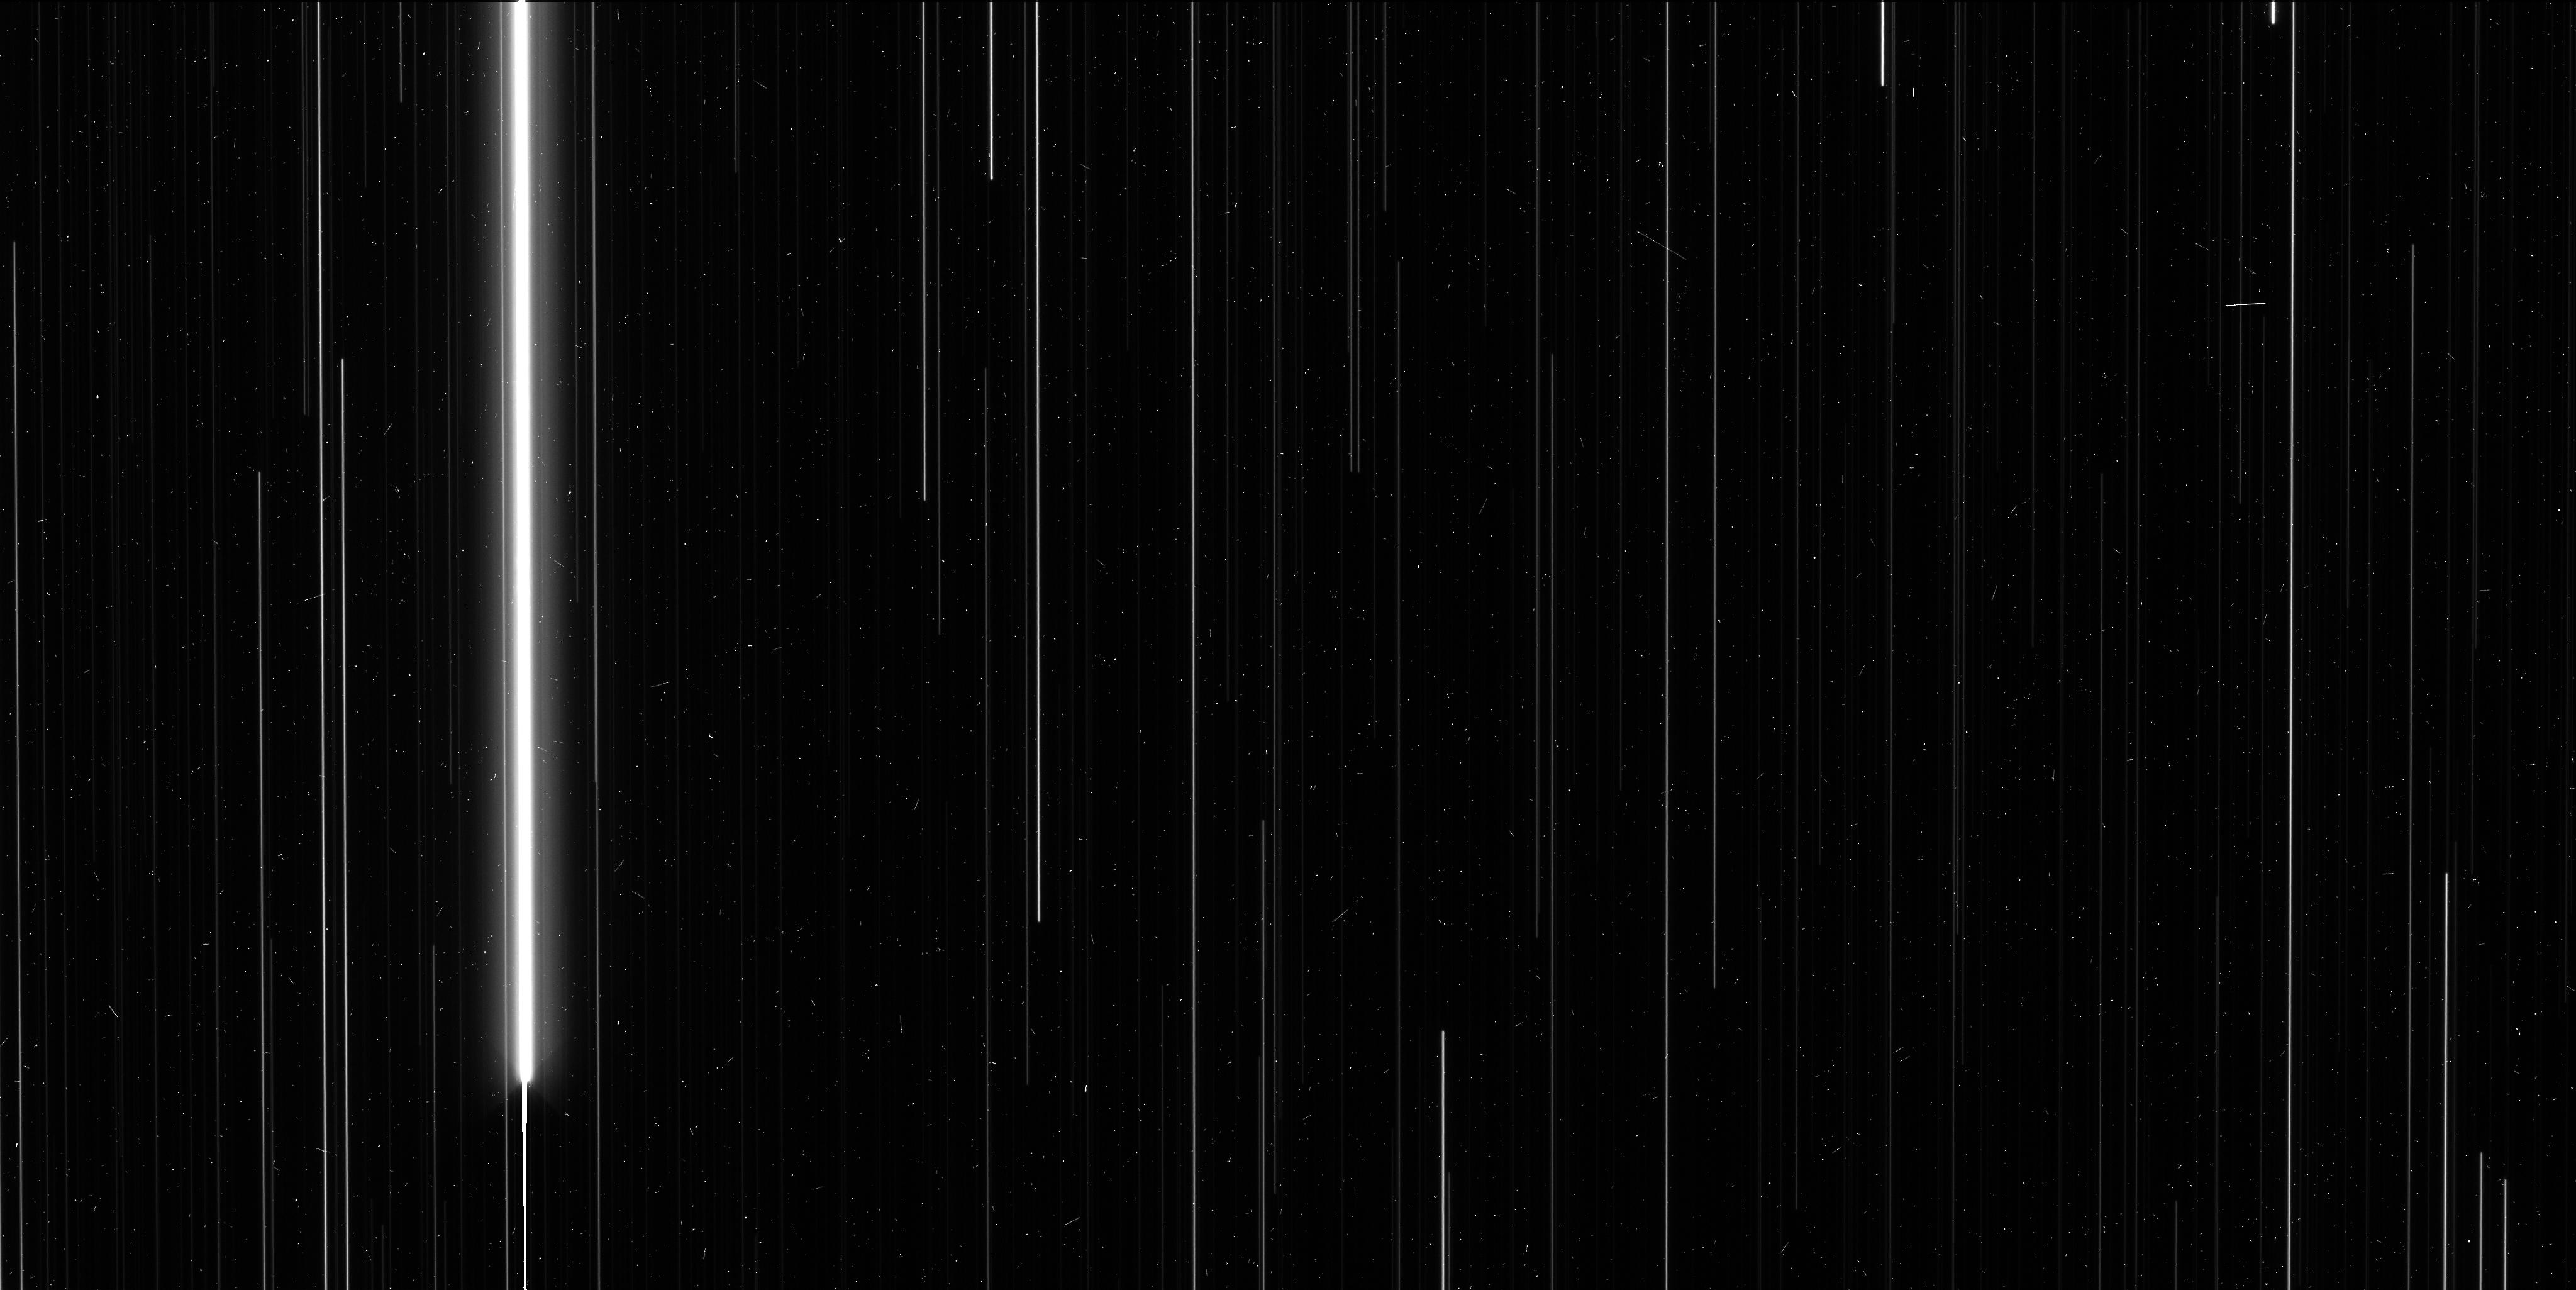
Target: V-WZ-SGR-OFF. Instrument: WFC3/UVIS. Filter: F606W. Exposure: 6 min. Observation ID: ic8k14jlq

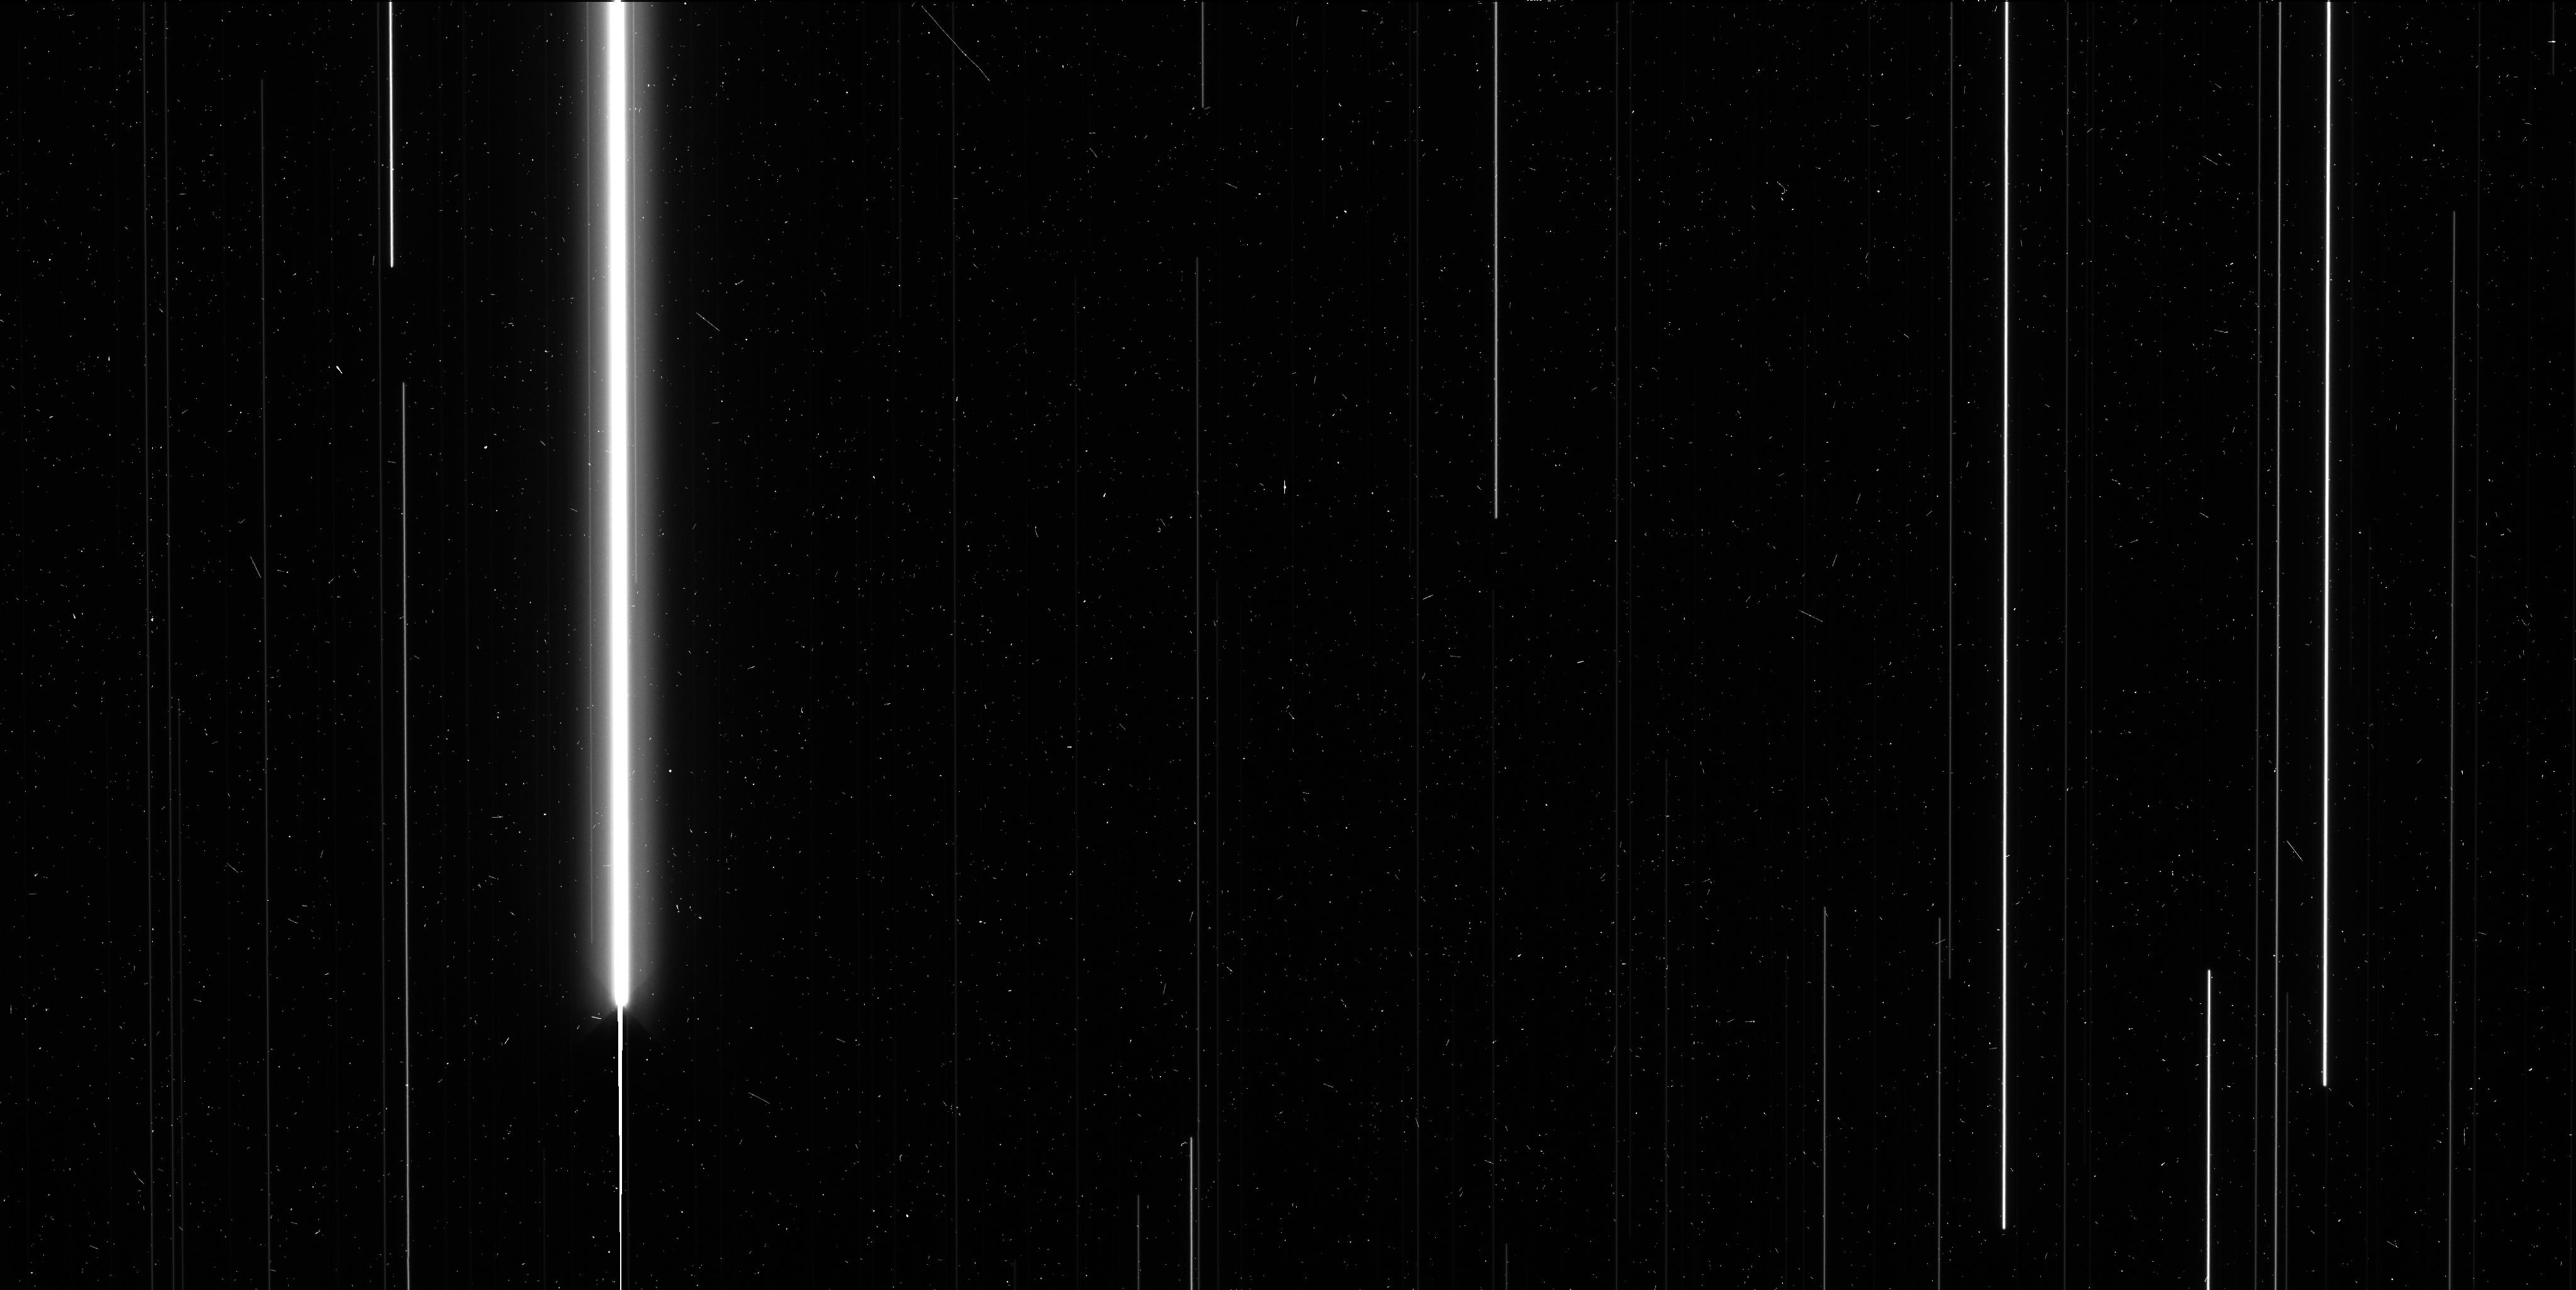
Target: V-X-PUP-OFF. Instrument: WFC3/UVIS. Filter: F606W. Exposure: 6 min. Observation ID: ic8k11tcq

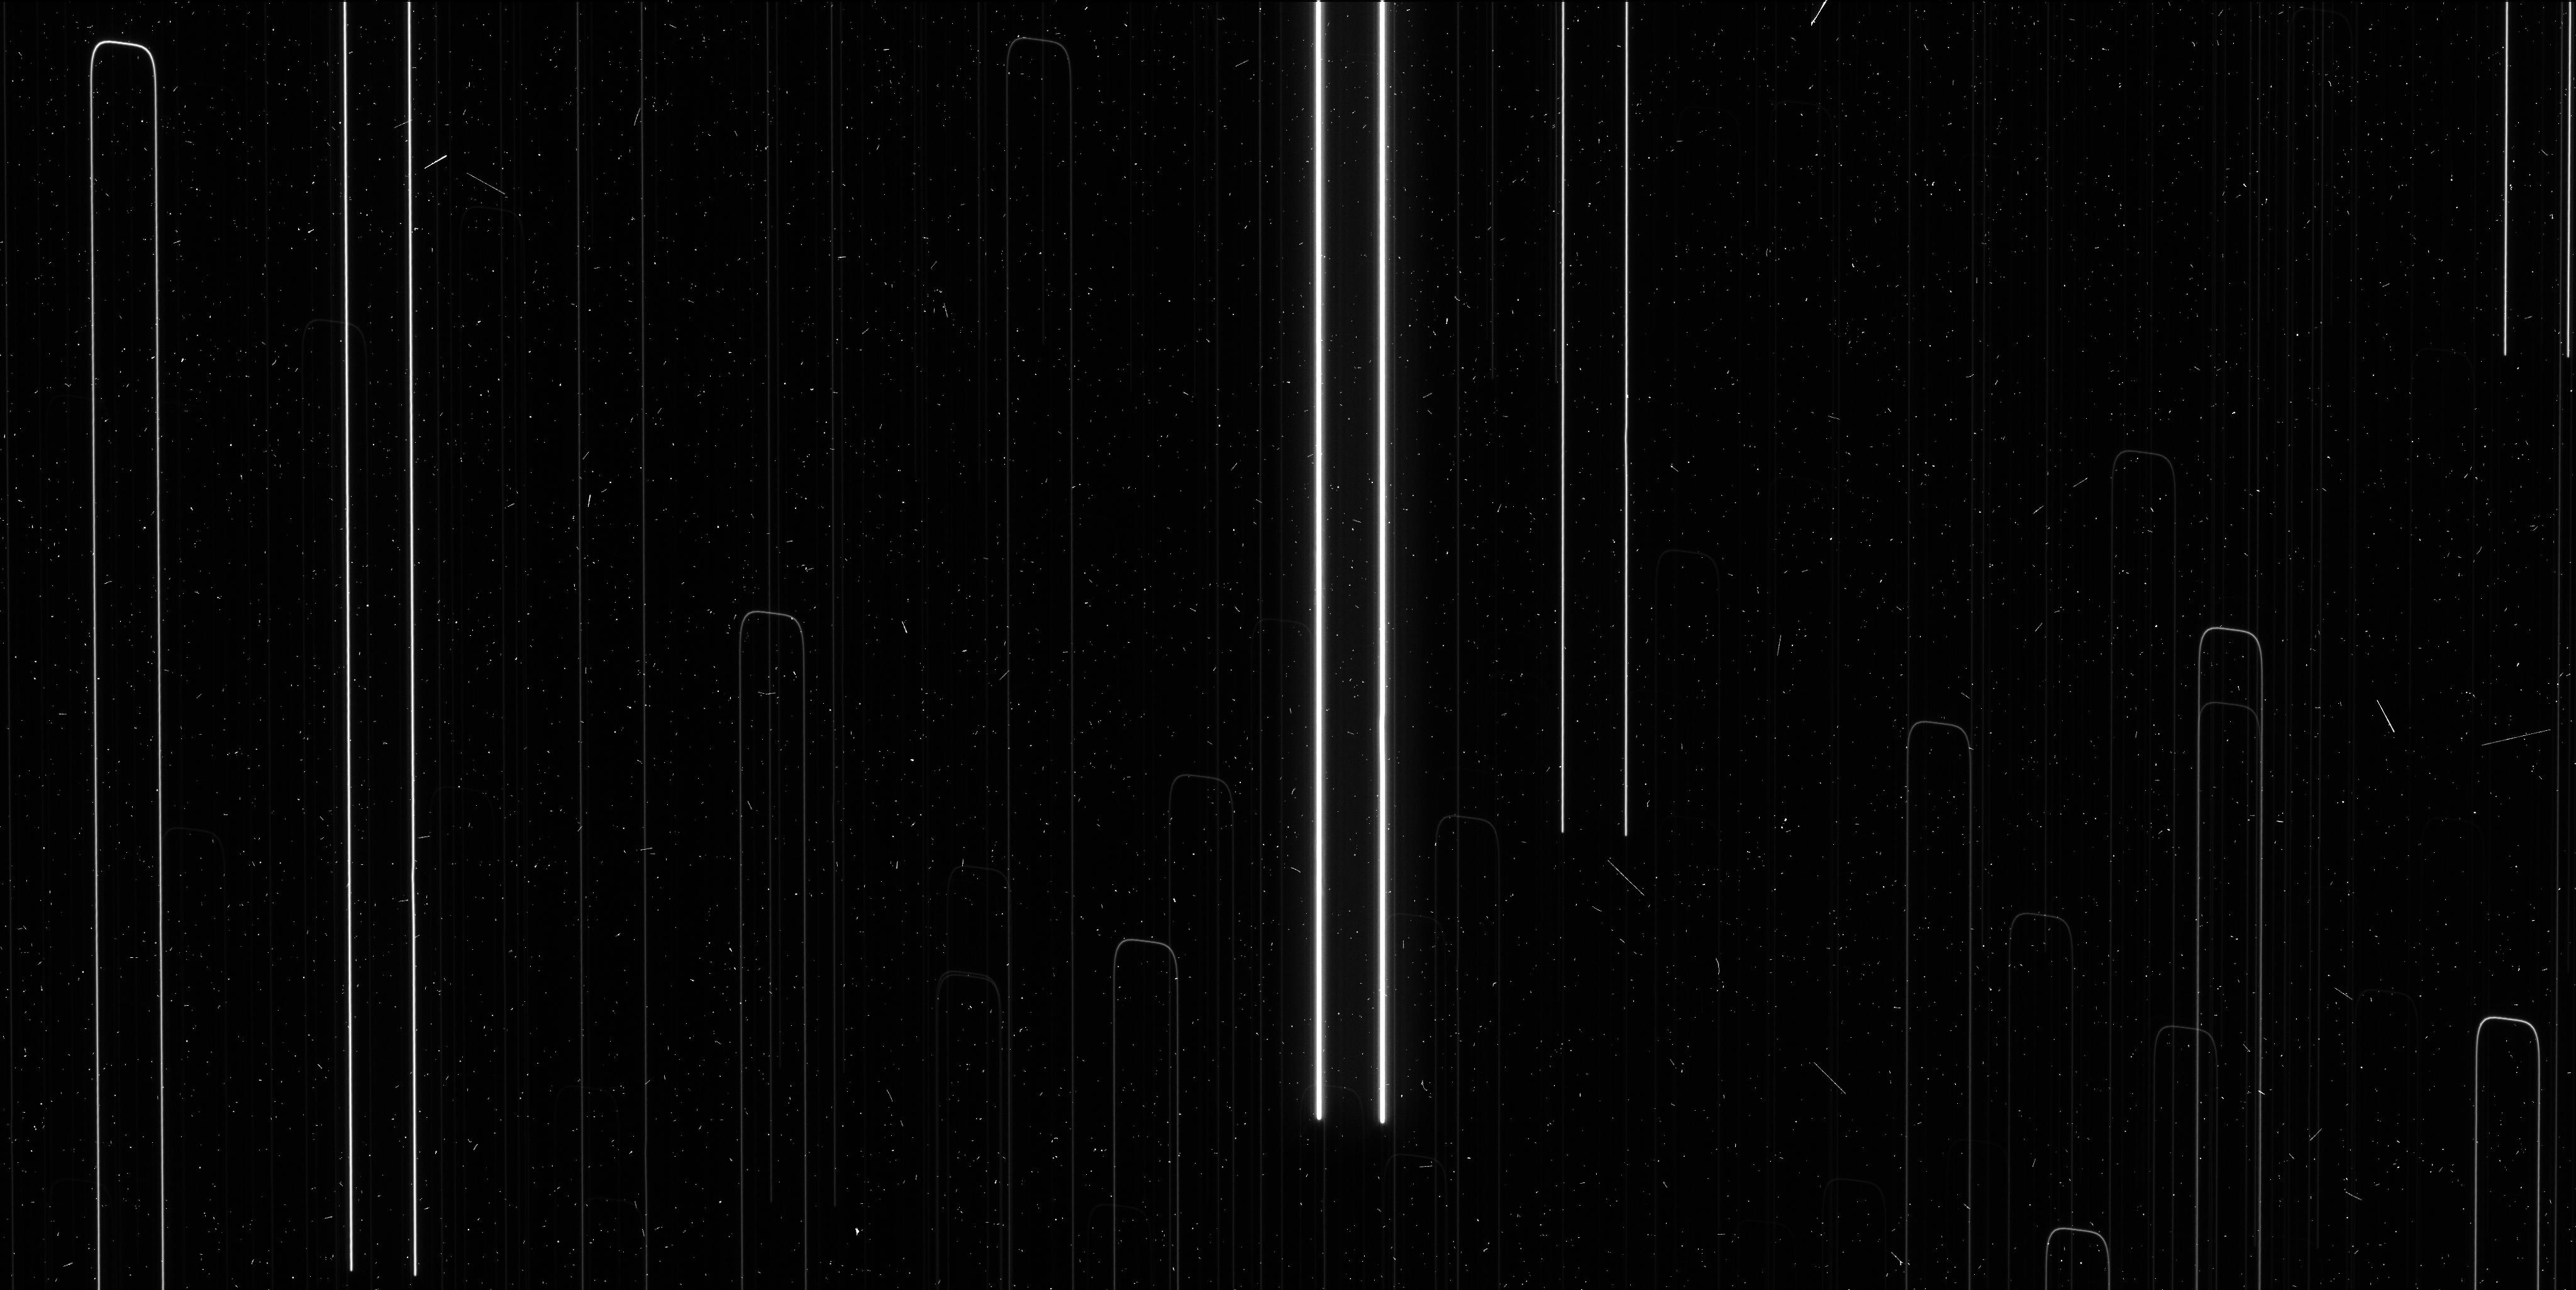
Target: V-YZ-CAR. Instrument: WFC3/UVIS. Filter: F621M. Exposure: 6 min. Observation ID: ic8k06bxq

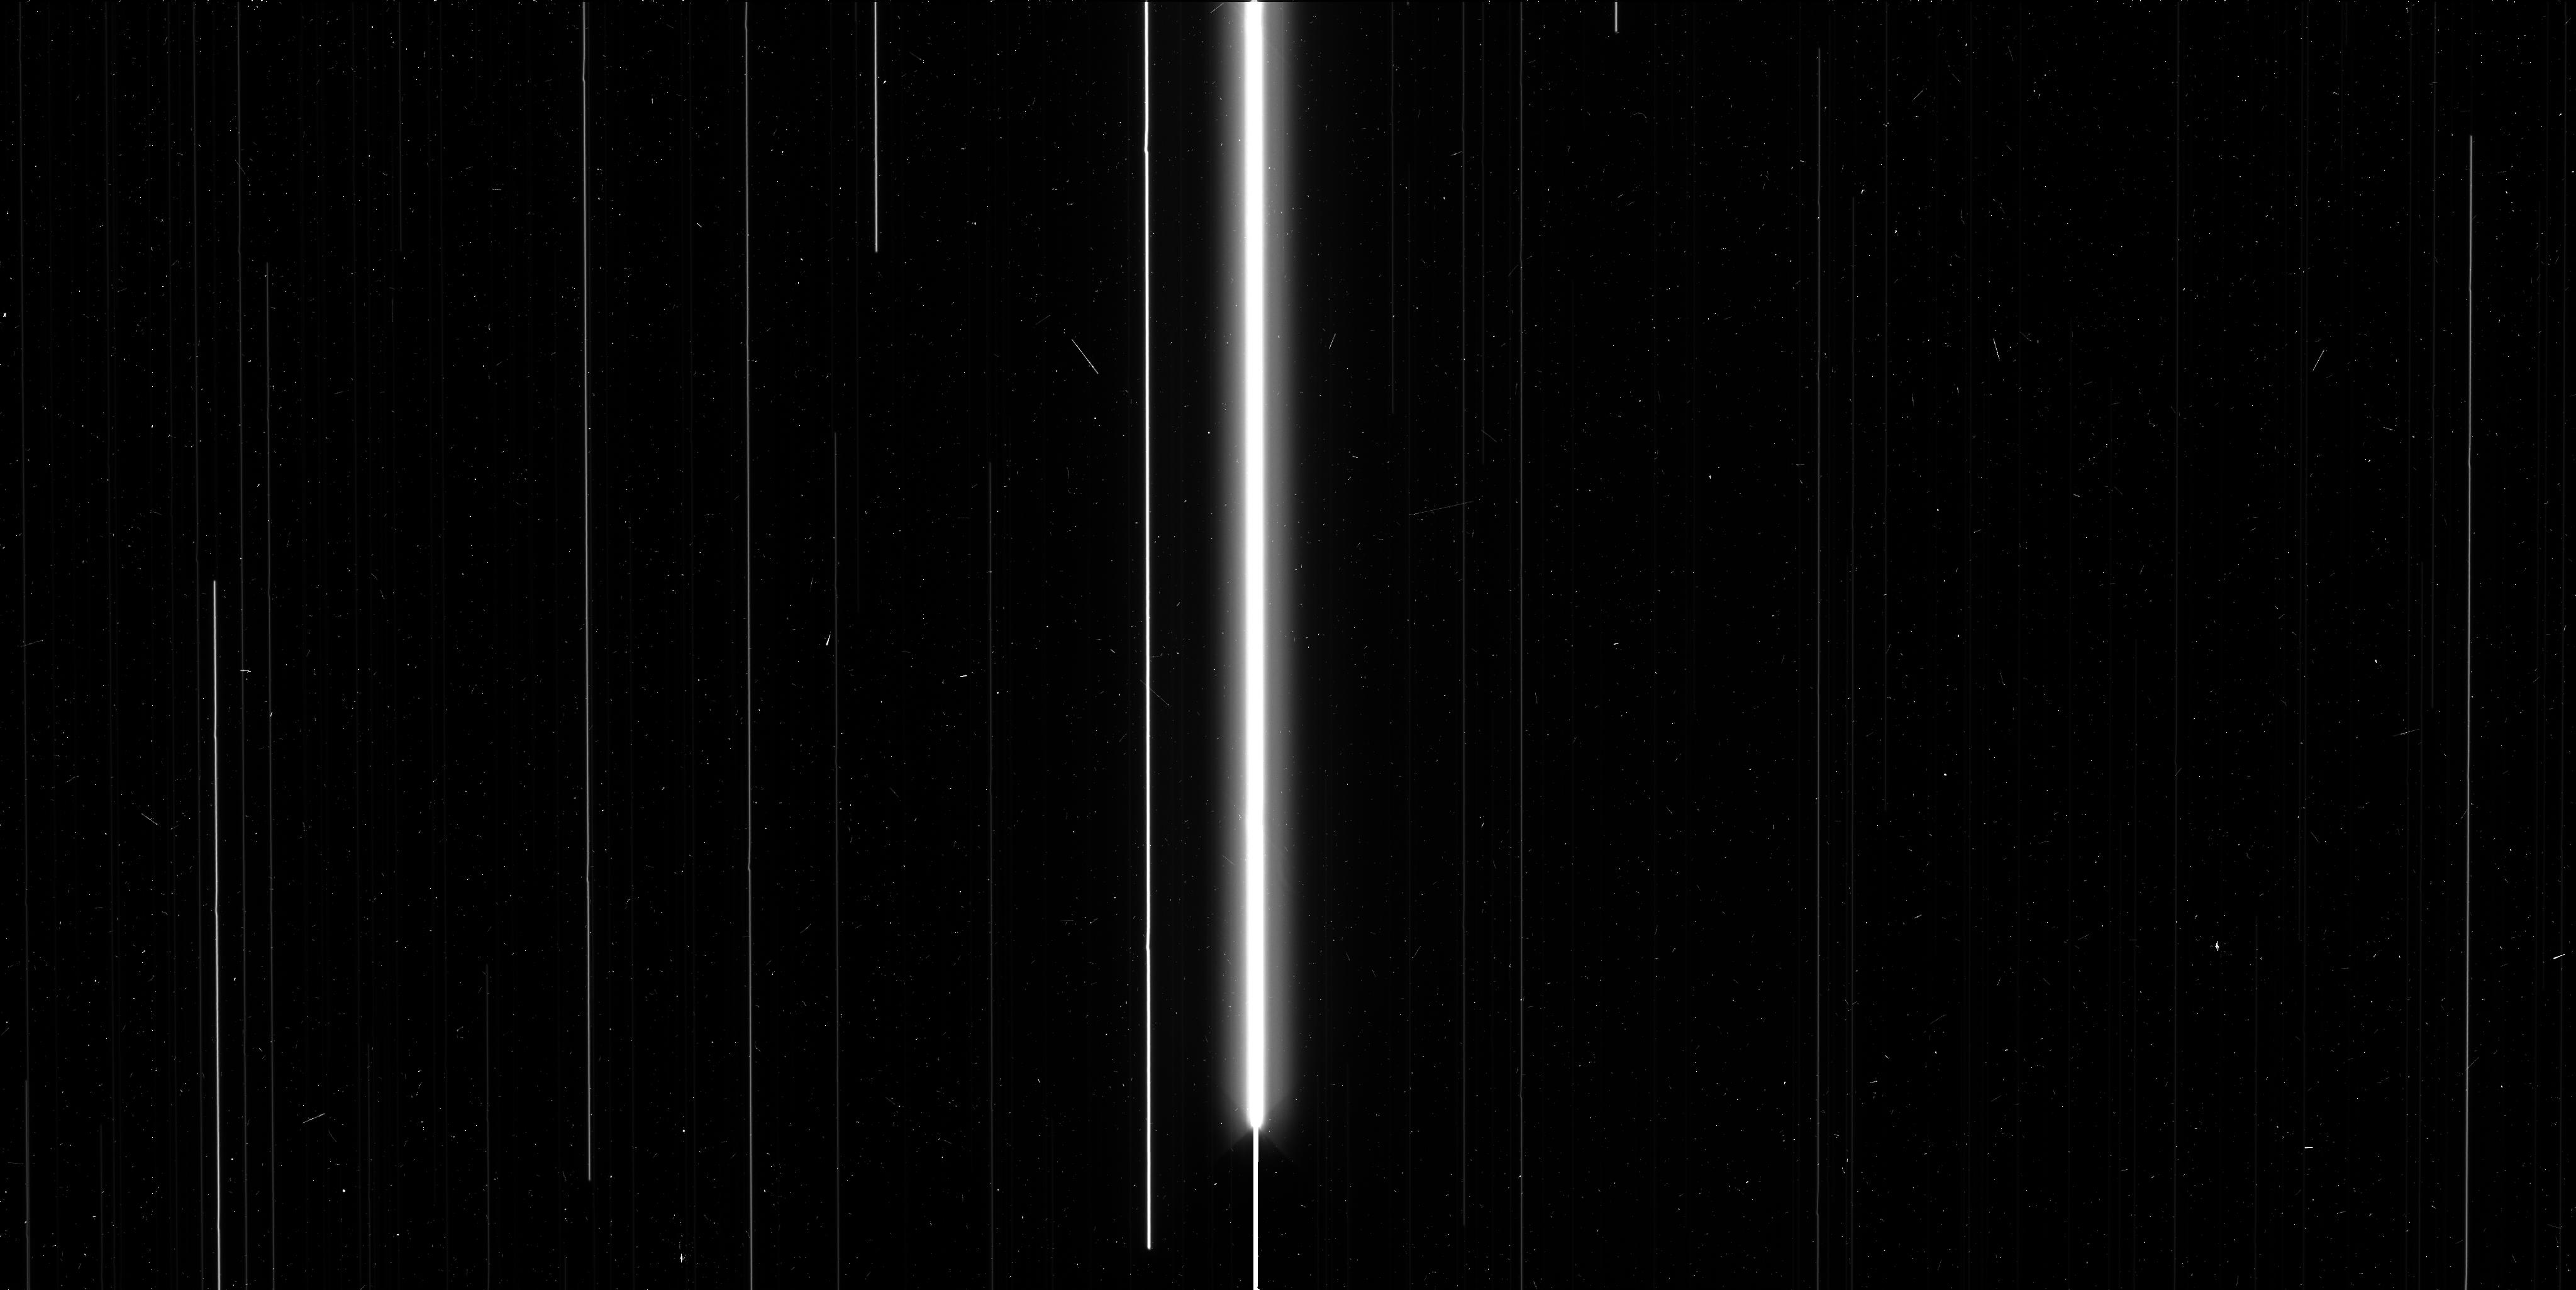
Target: V-VY-CAR. Instrument: WFC3/UVIS. Filter: F606W. Exposure: 6 min. Observation ID: ic8k07llq

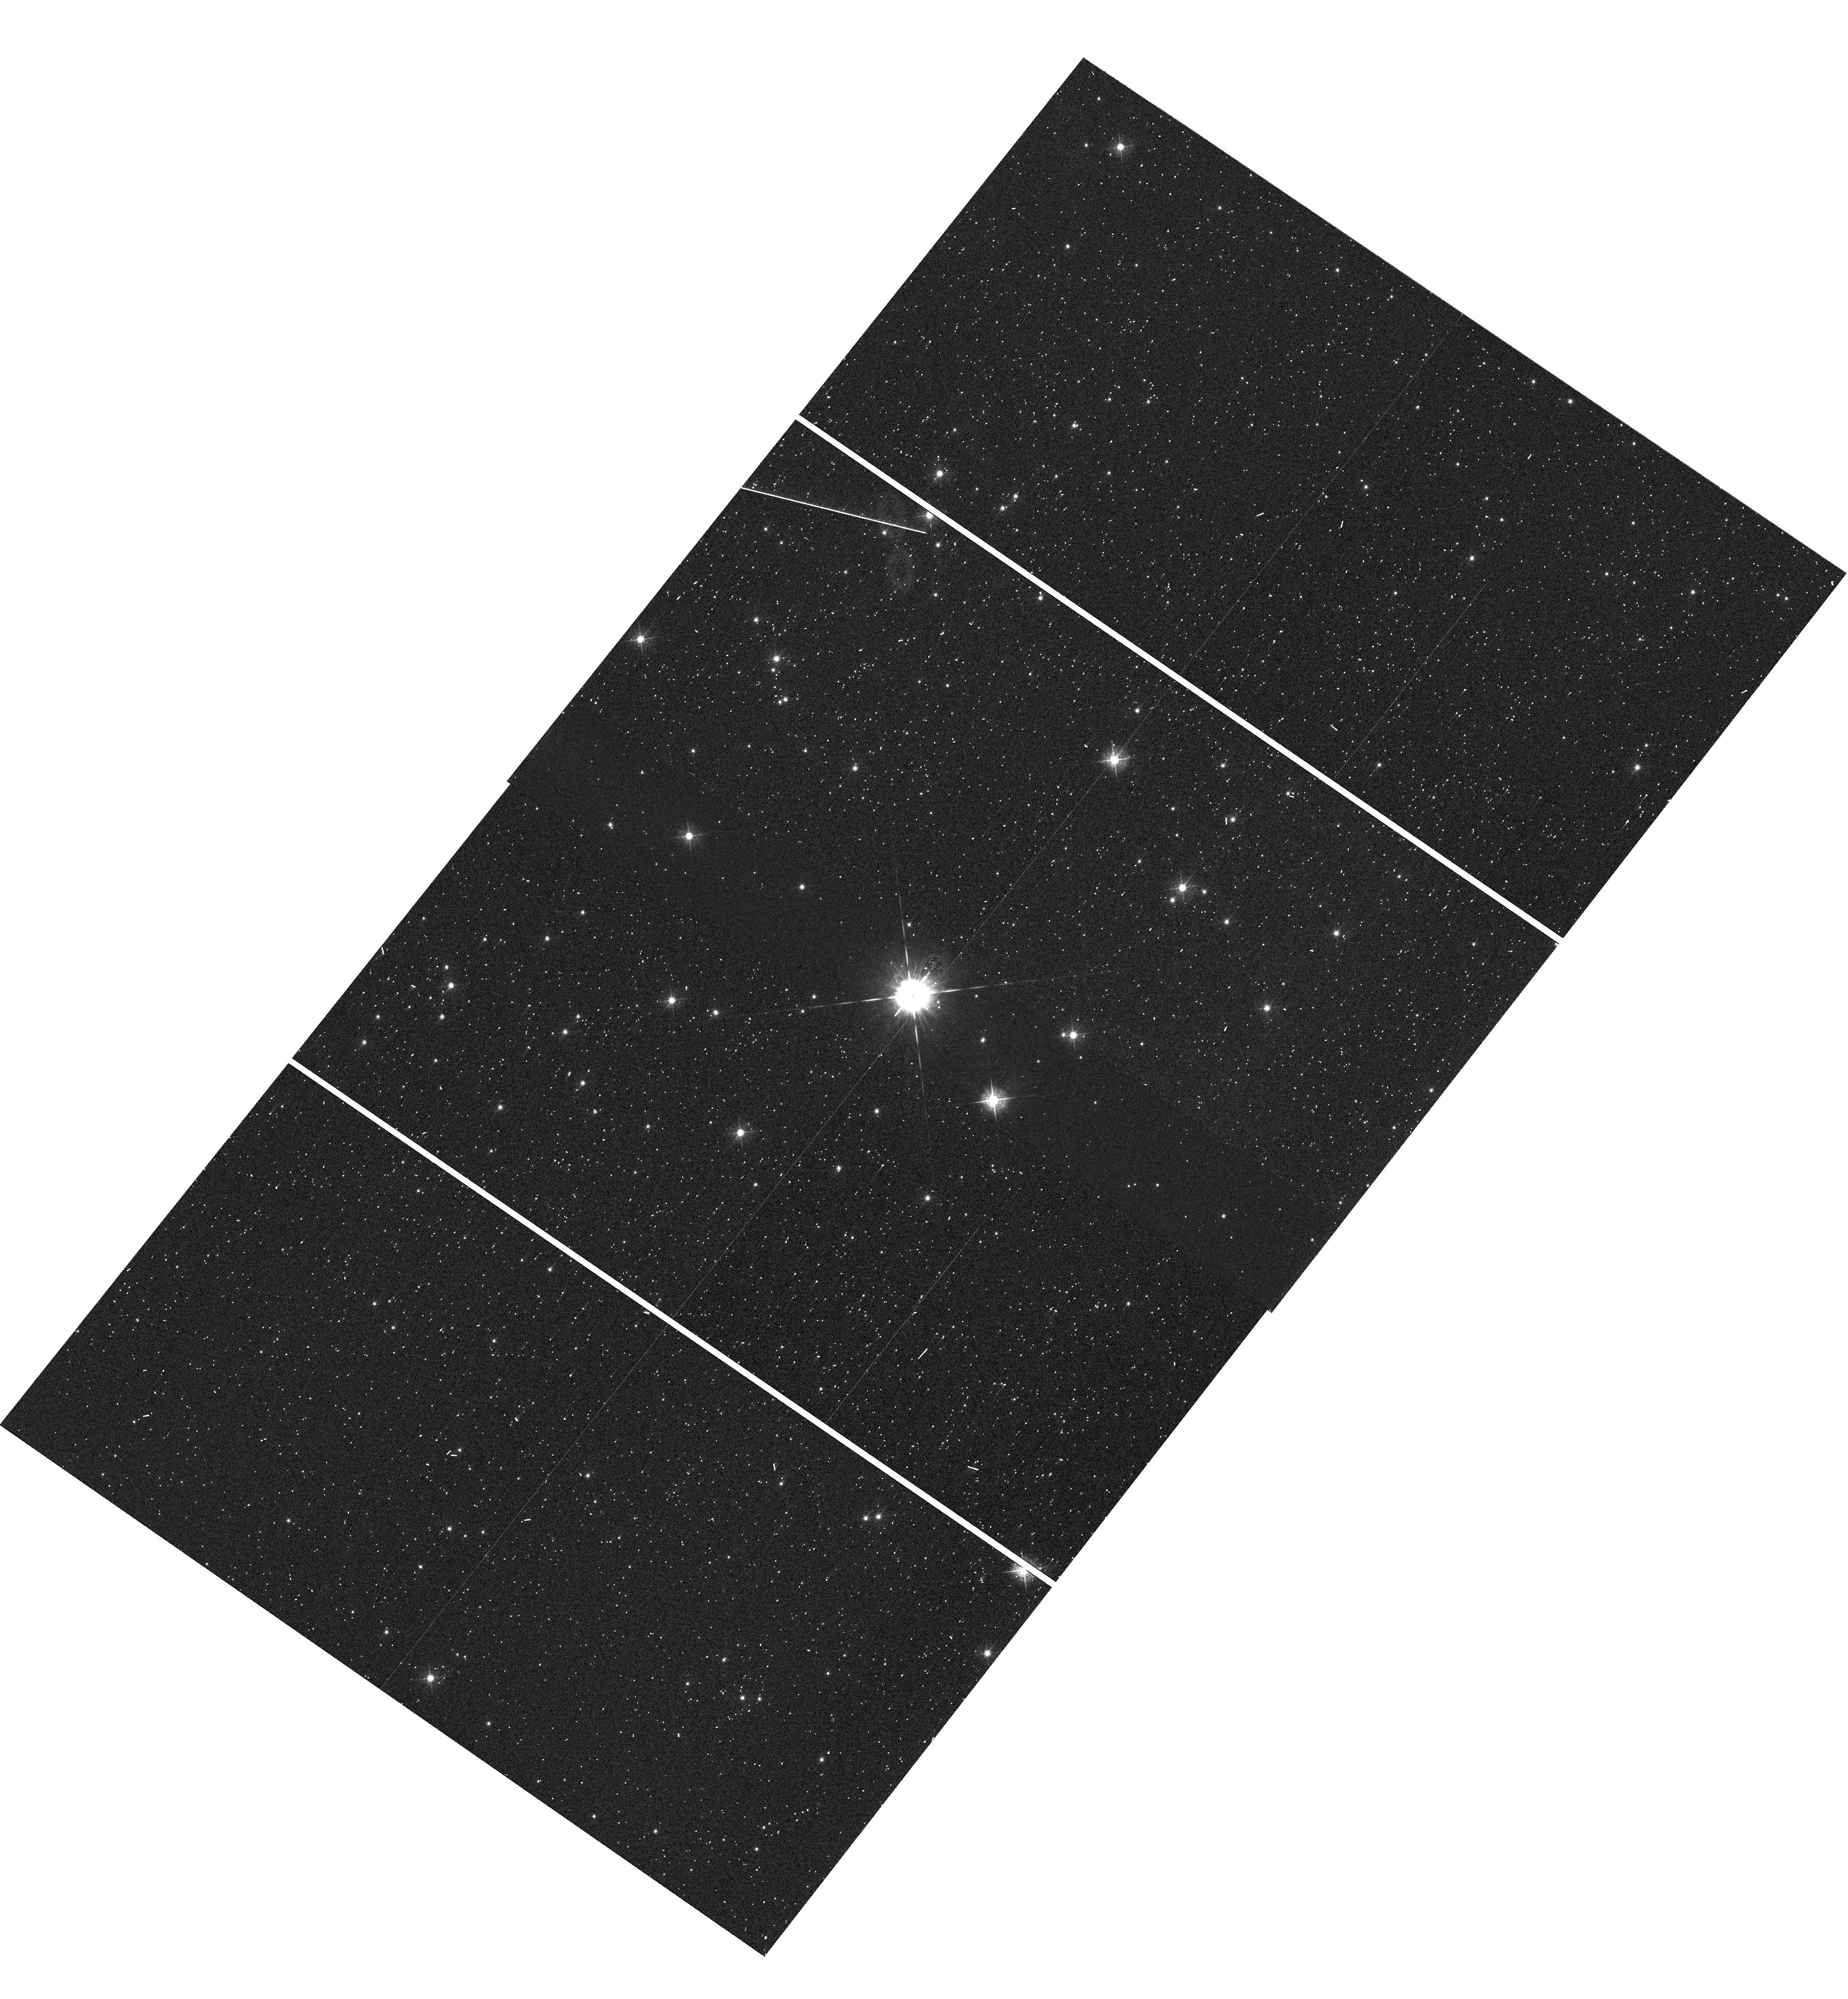
Target: V-S-VUL. Instrument: WFC3/UVIS. Filter: F547M. Exposure: 1 min. Observation ID: hst_13334_03_wfc3_uvis_f547m_ic8k03

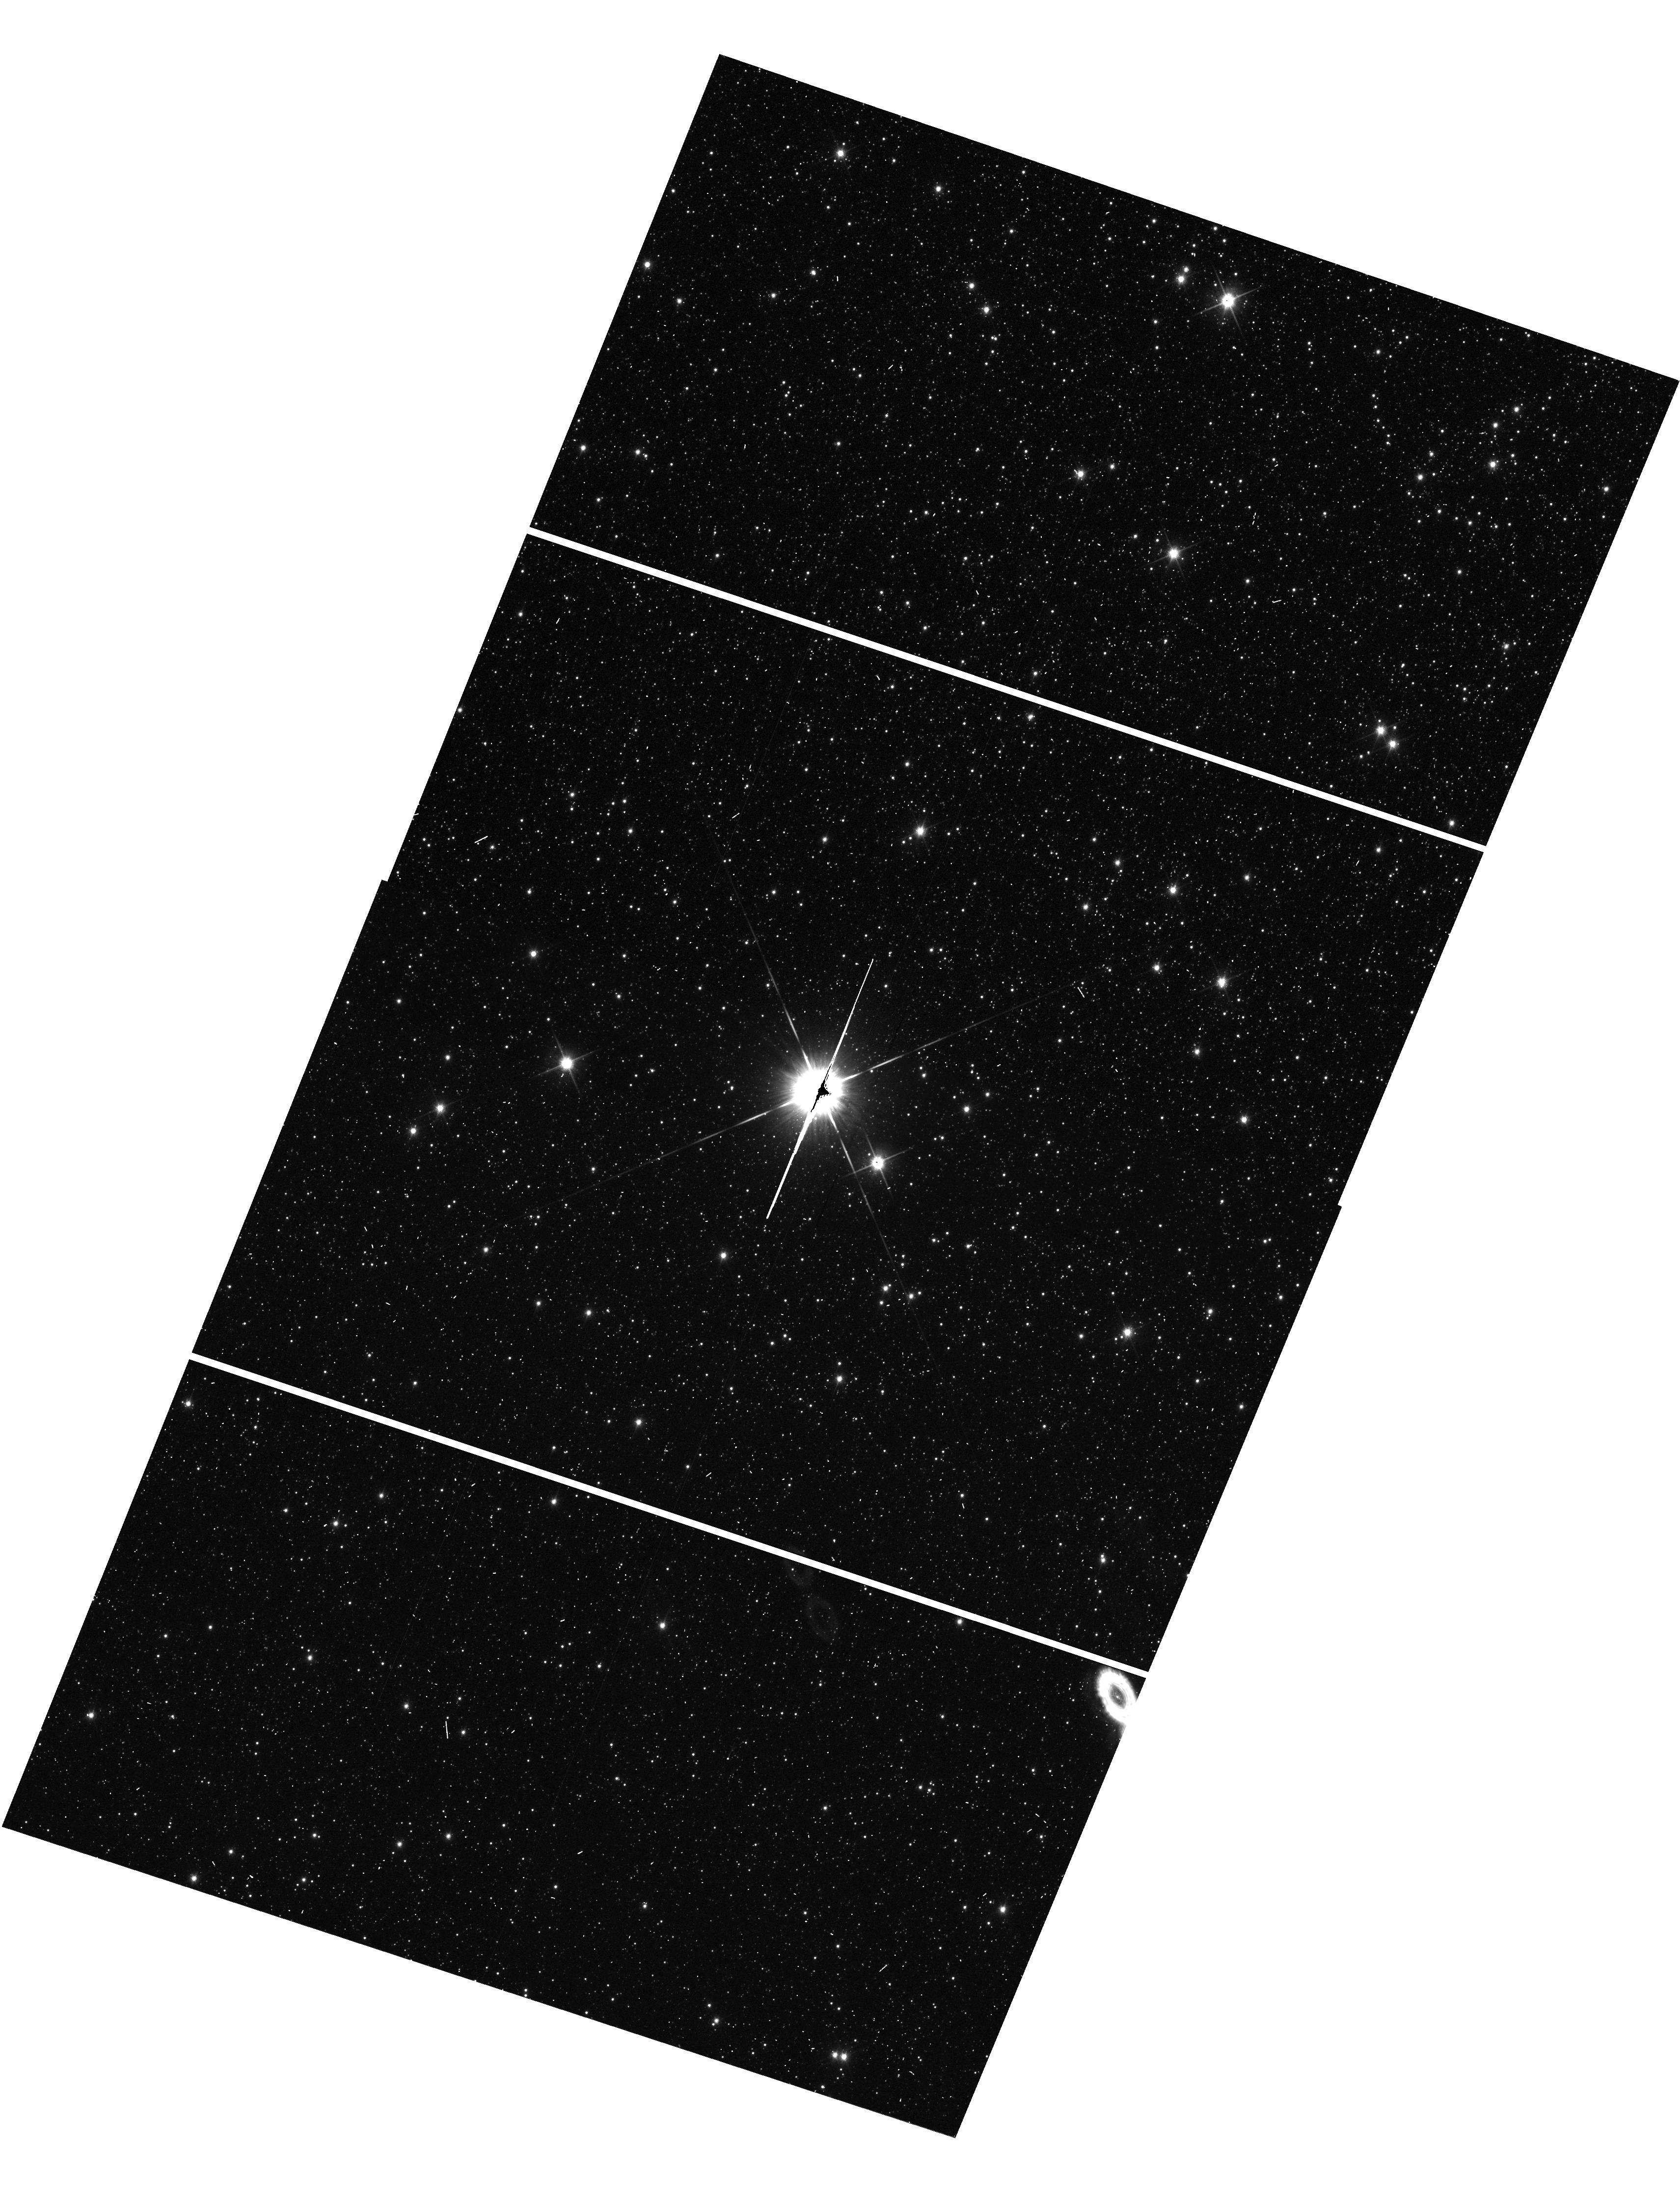
Target: V-RY-SCO. Instrument: WFC3/UVIS. Filter: F850LP. Exposure: 1 min. Observation ID: hst_13334_10_wfc3_uvis_f850lp_ic8k10

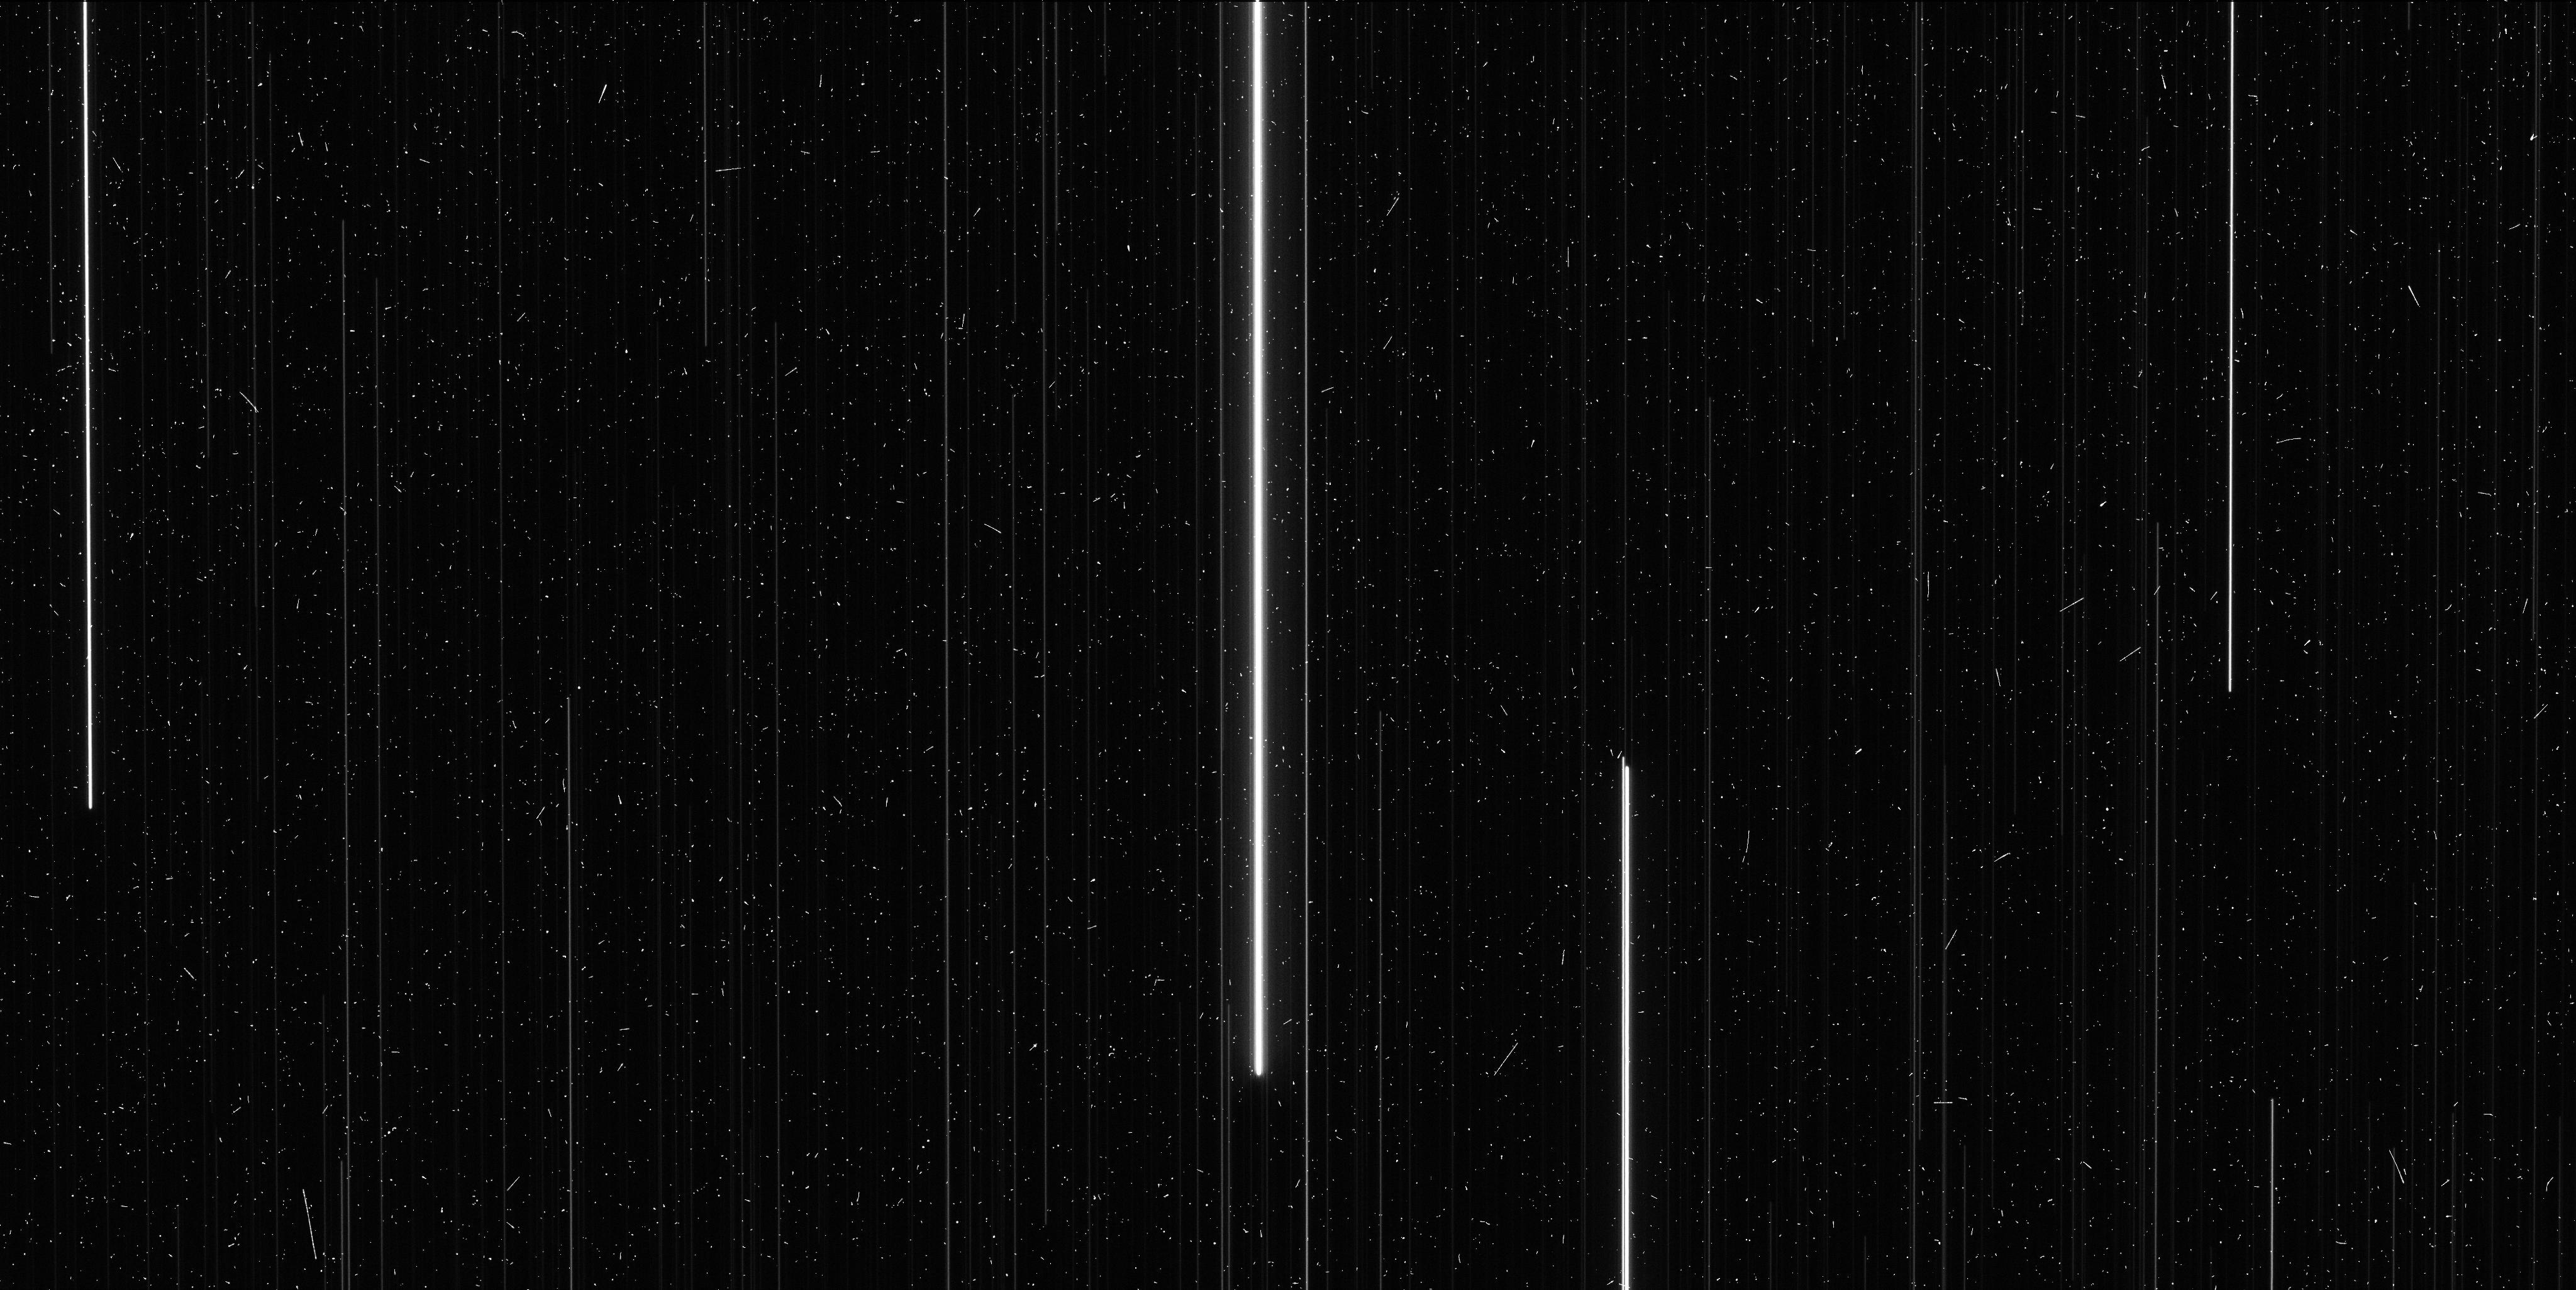
Target: V-KN-CEN. Instrument: WFC3/UVIS. Filter: F621M. Exposure: 6 min. Observation ID: ic8k01gpq

The Longest Period Cepheids, a bridge to the Hubble Constant (PI: Riess, Adam)

An independent measurement of the Hubble Constant with 1-2% precision offers enormous leverage for resolving outstanding cosmological investigations including the the precise geometry of space, the properties of the elusive neutrinos, and the nature of dark energy. It would contribute the equivalent of nearly doubling the size of other near term cosmological surveys like DES, BOSS and Pan-STARRS. We are building a new distance ladder to double the current precision of the Hubble constant to <2% by attacking the largest unaddressed obstacle to its determination, the lack of parallaxes of long period Milky Way Cepheids. We have developed a new technique to measure relative astrometry of bright stars and their parallaxes with WFC3 using spatial scanning, improving upon the previous best relative astrometry with the HST FGS by an order of magnitude to reach distances of 1-4 kiloparsecs. A new scanning mode, serpentine spatial scan, is available in Cycle 21. It allows us to avoid saturating observations of Milky Way Cepheids with P>25 days which would otherwise be too bright. Measuring the luminosities of these Cepheids is vital to calibrating their analogues visible to HST in distant galaxies which host type Ia supernovae. With Planck CMB data already in hand, this new measurement of the Hubble constant will more than double the precision of the dark energy equation of state, may reveal a new species of neutrino, and would further HST's legacy in the measurement of the Hubble constant, a task for which it was launched.